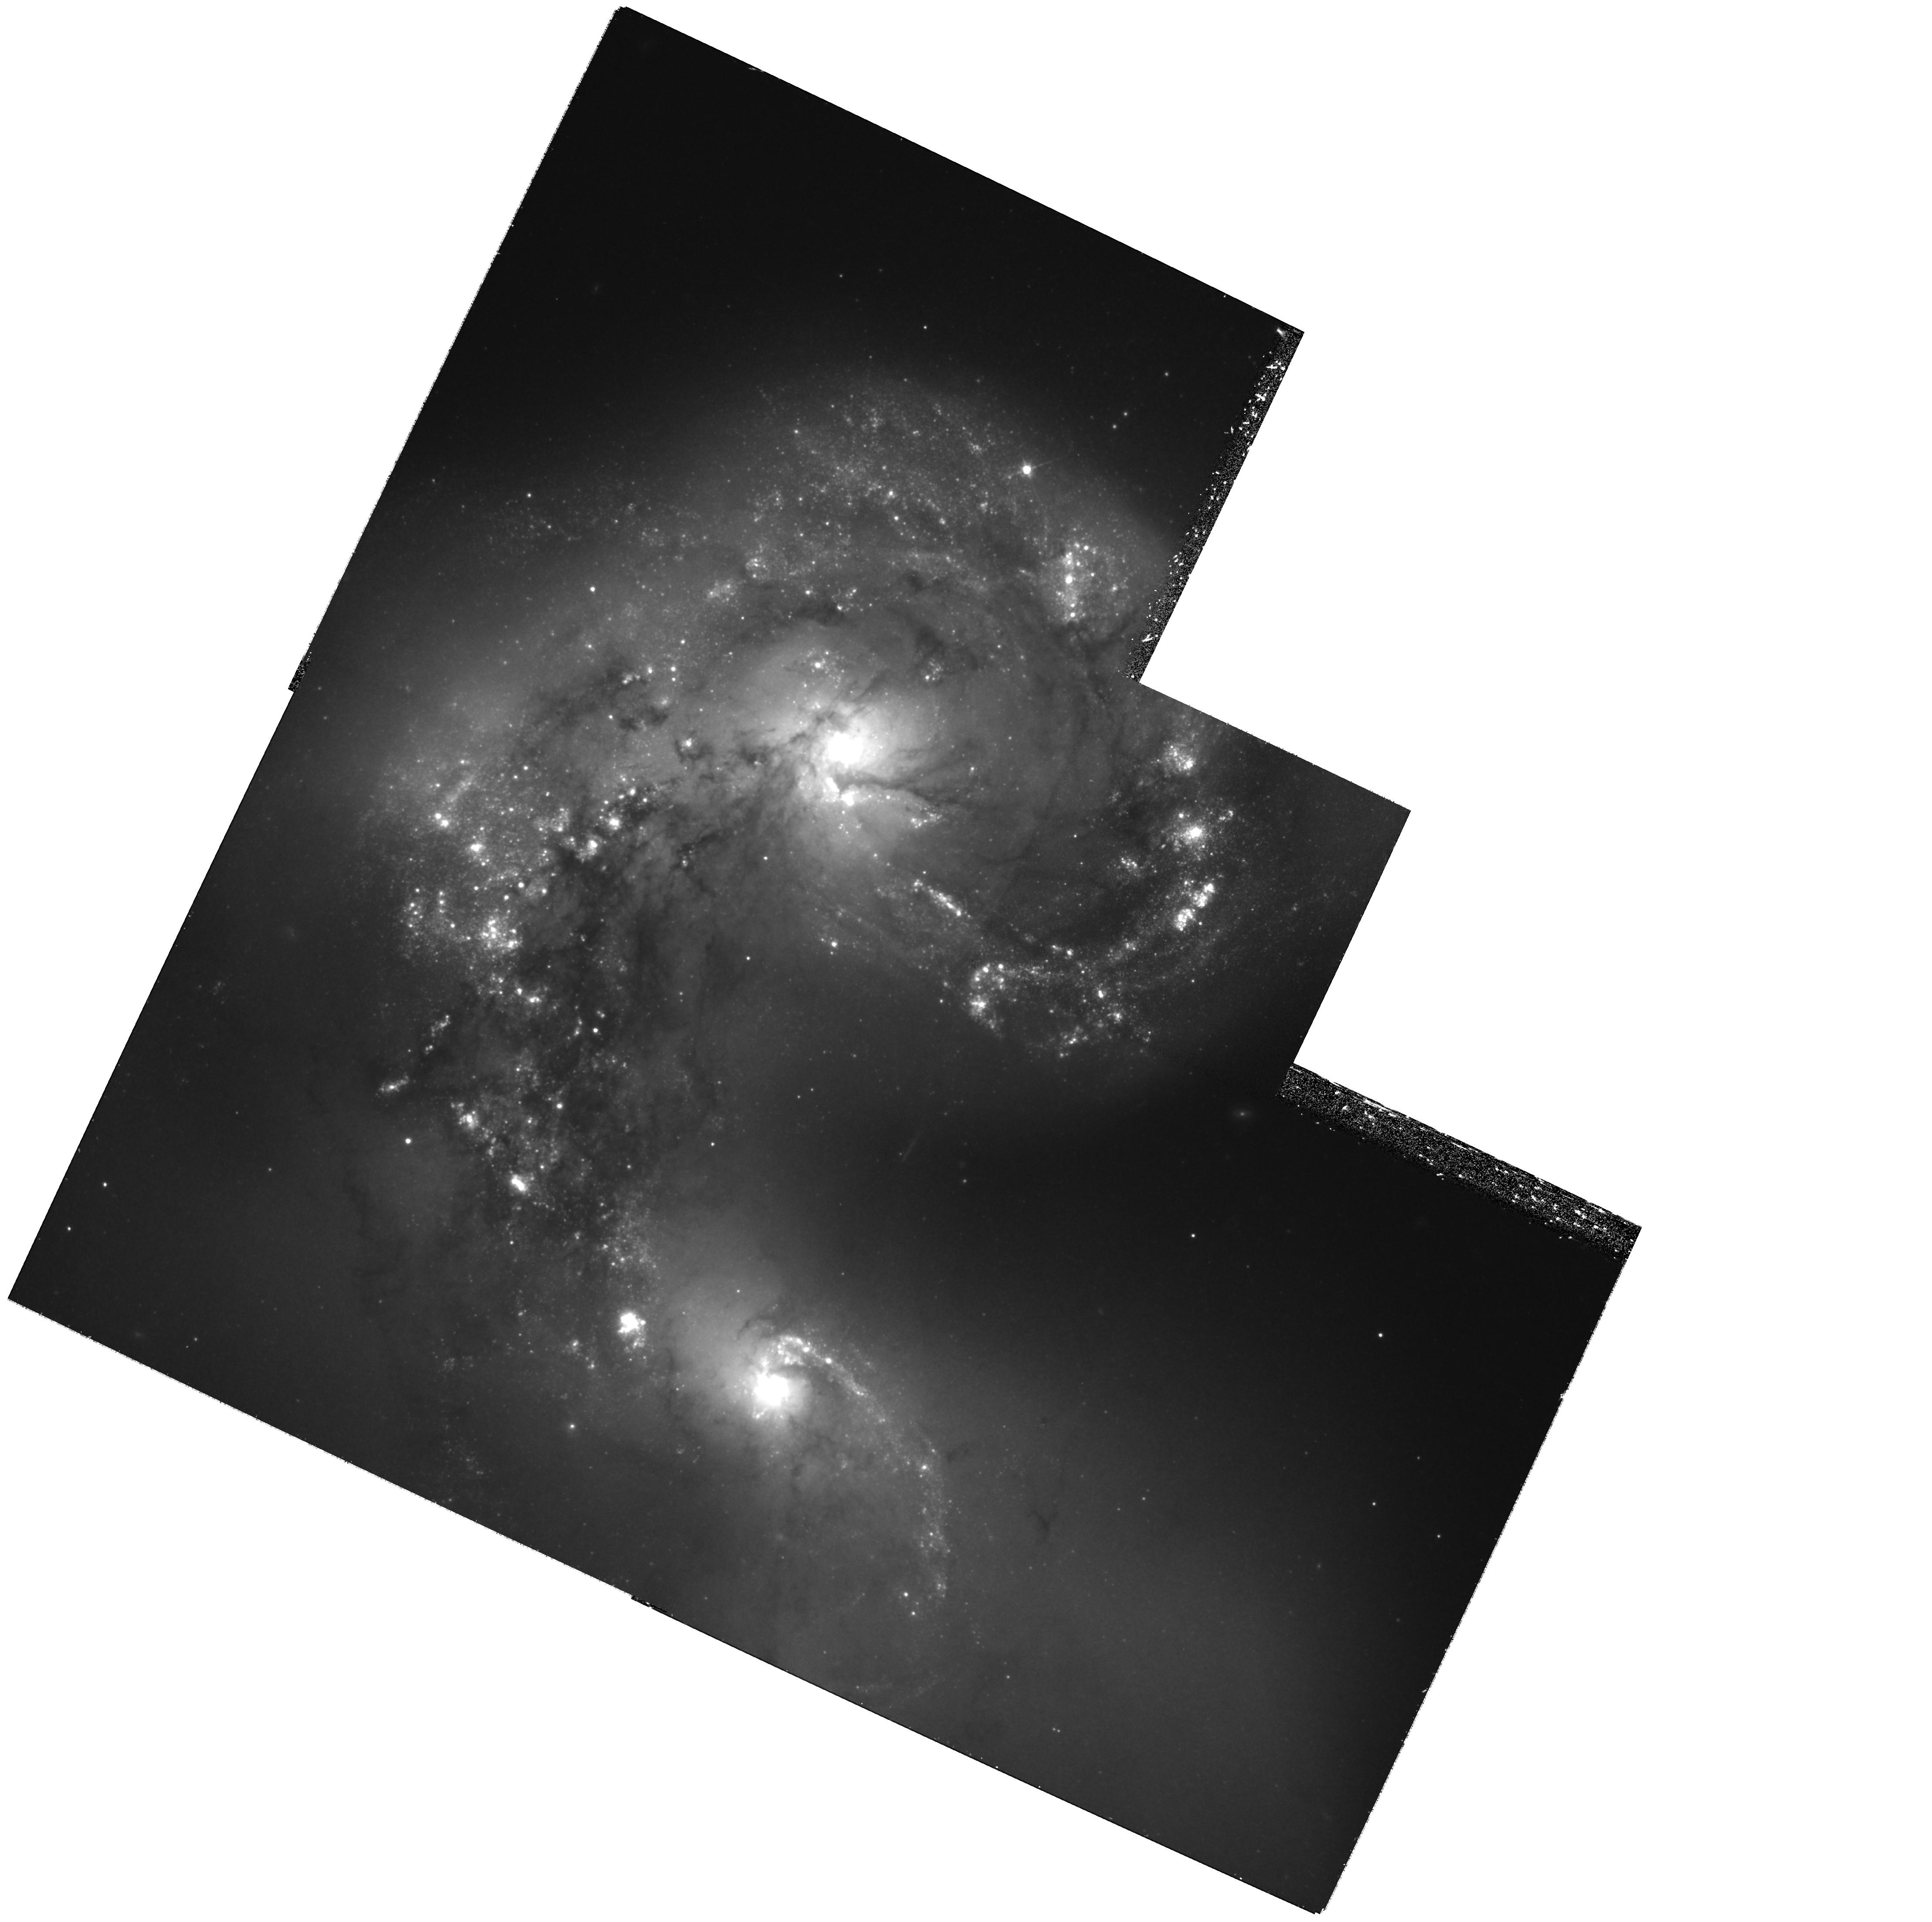
Target: ANTENNAE
Instrument: WFPC2/PC
Filter: F814W
Exposure: 1.2 h
Observation ID: hst_11962_04_wfpc2_pc_f814w_ub9o04

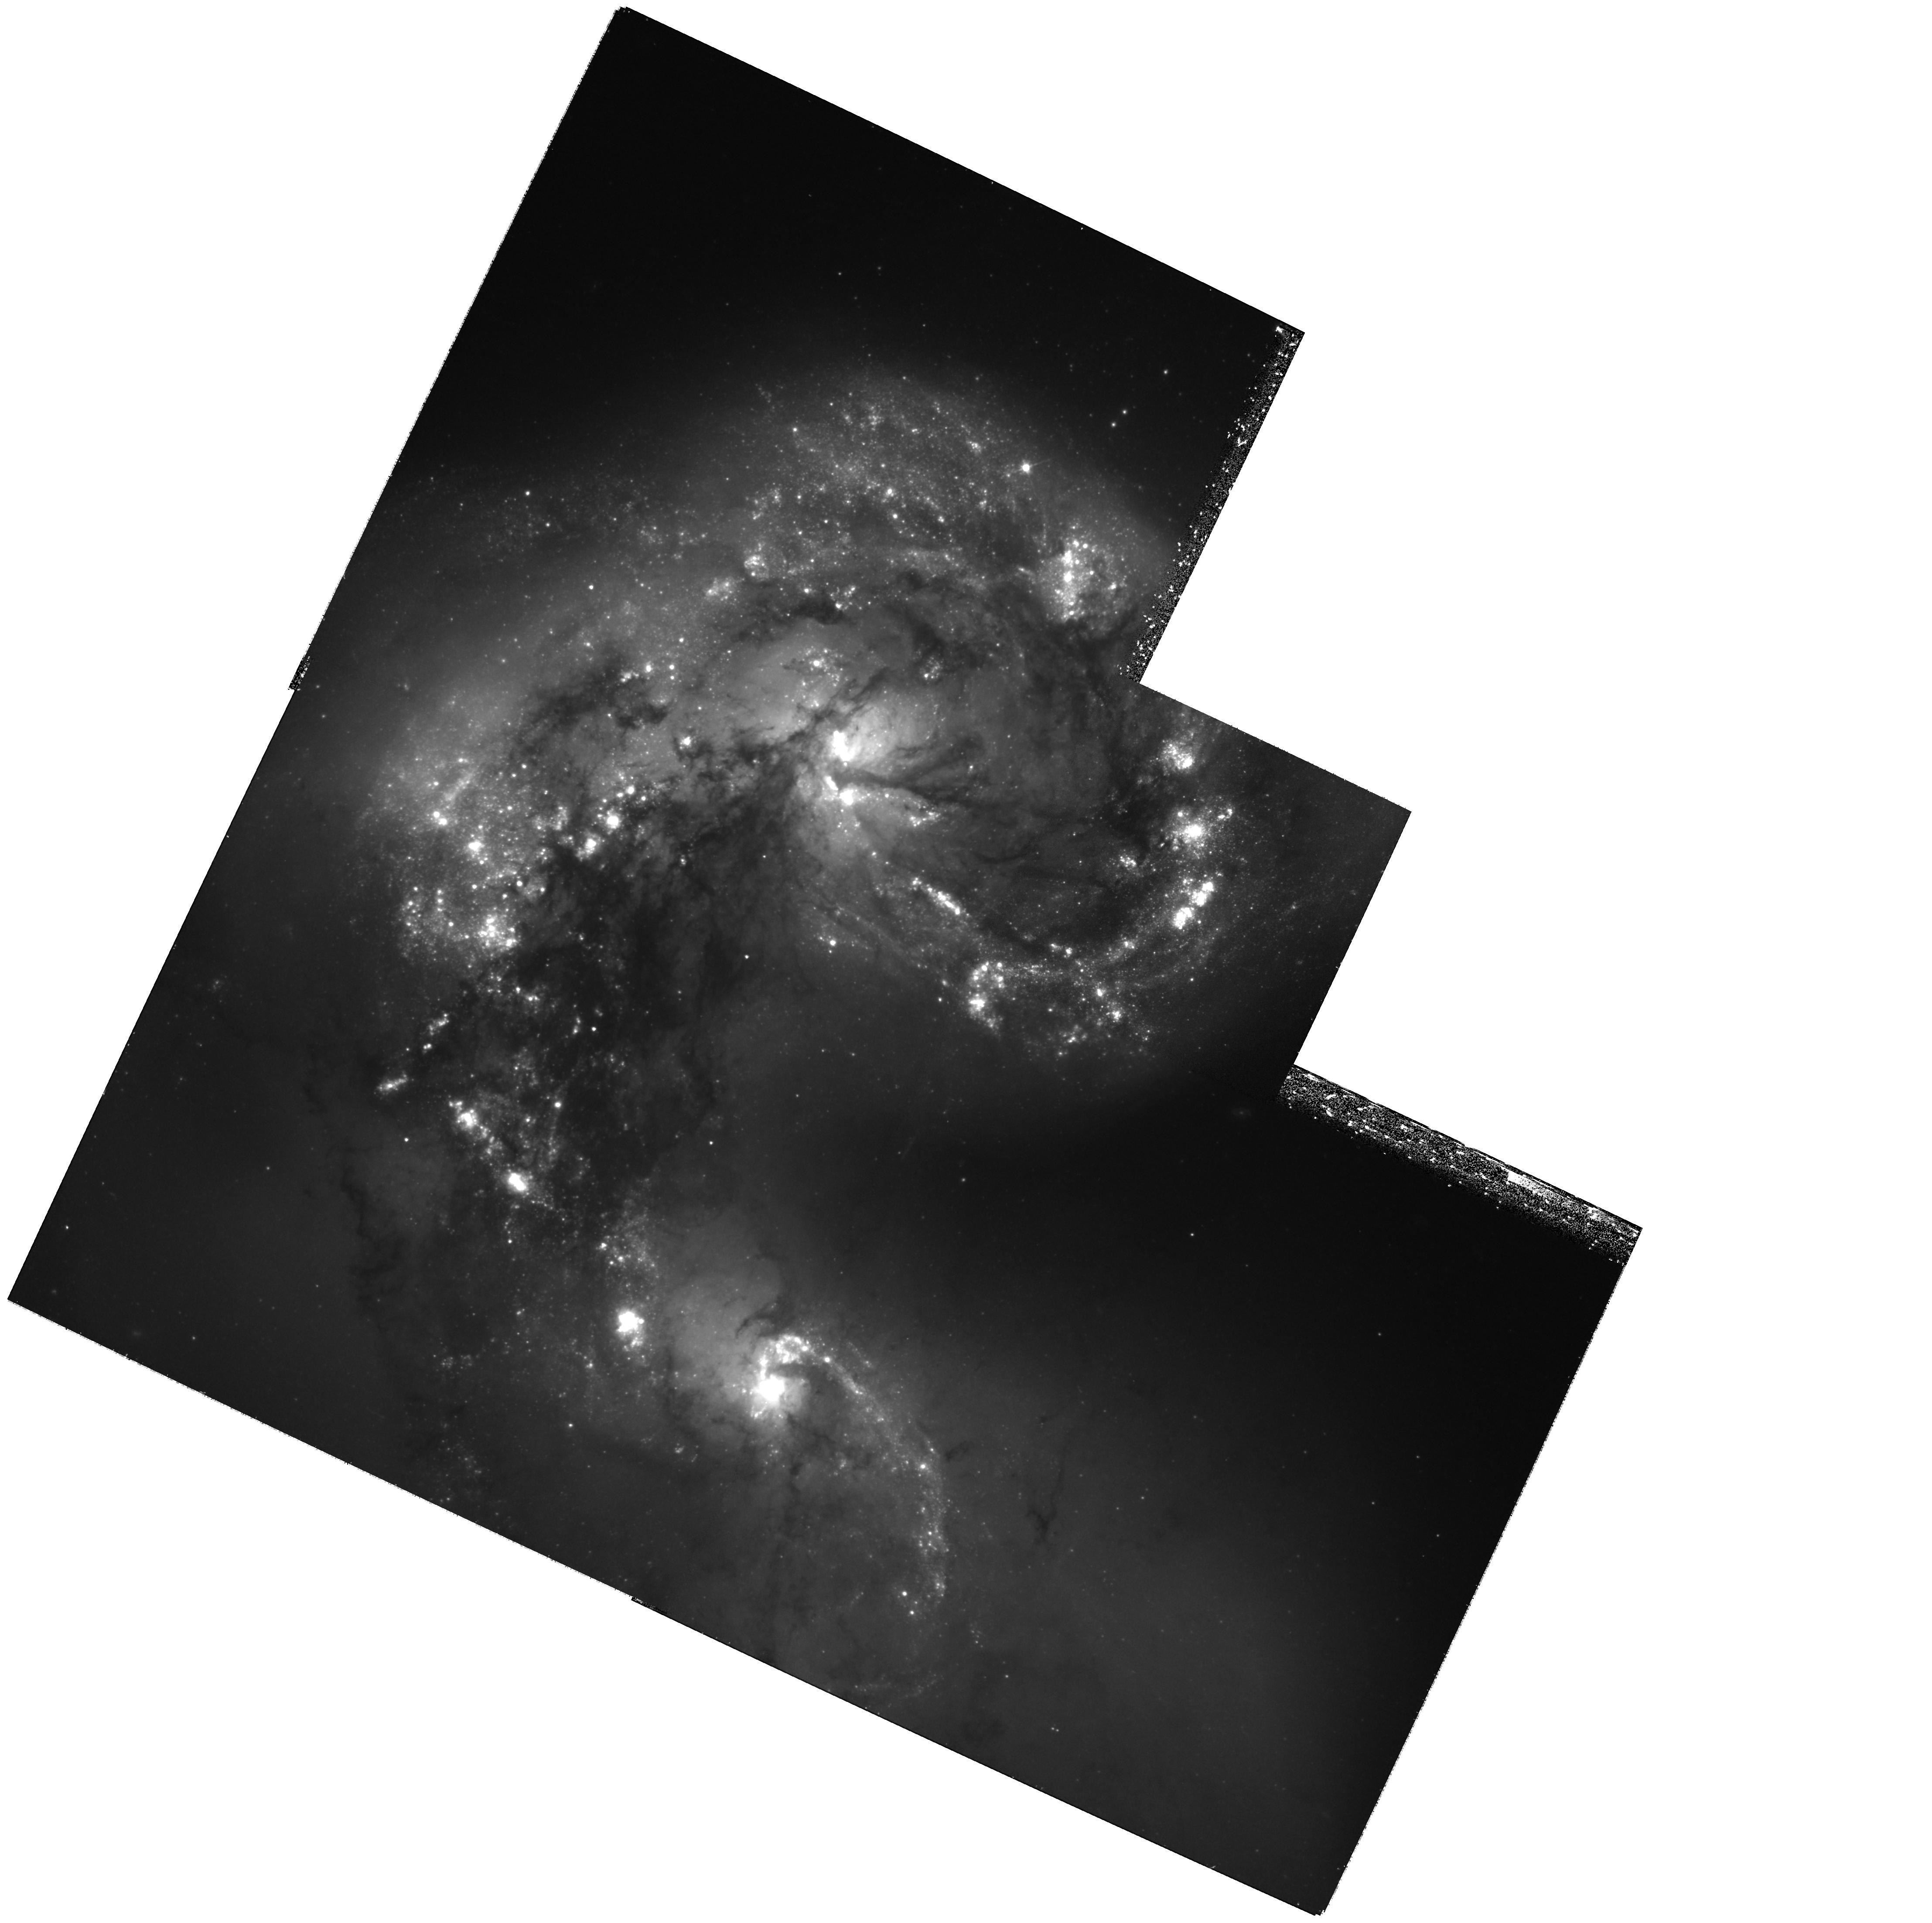
Target: ANTENNAE
Instrument: WFPC2/PC
Filter: F555W
Exposure: 1.2 h
Observation ID: hst_11962_09_wfpc2_pc_f555w_ub9o09

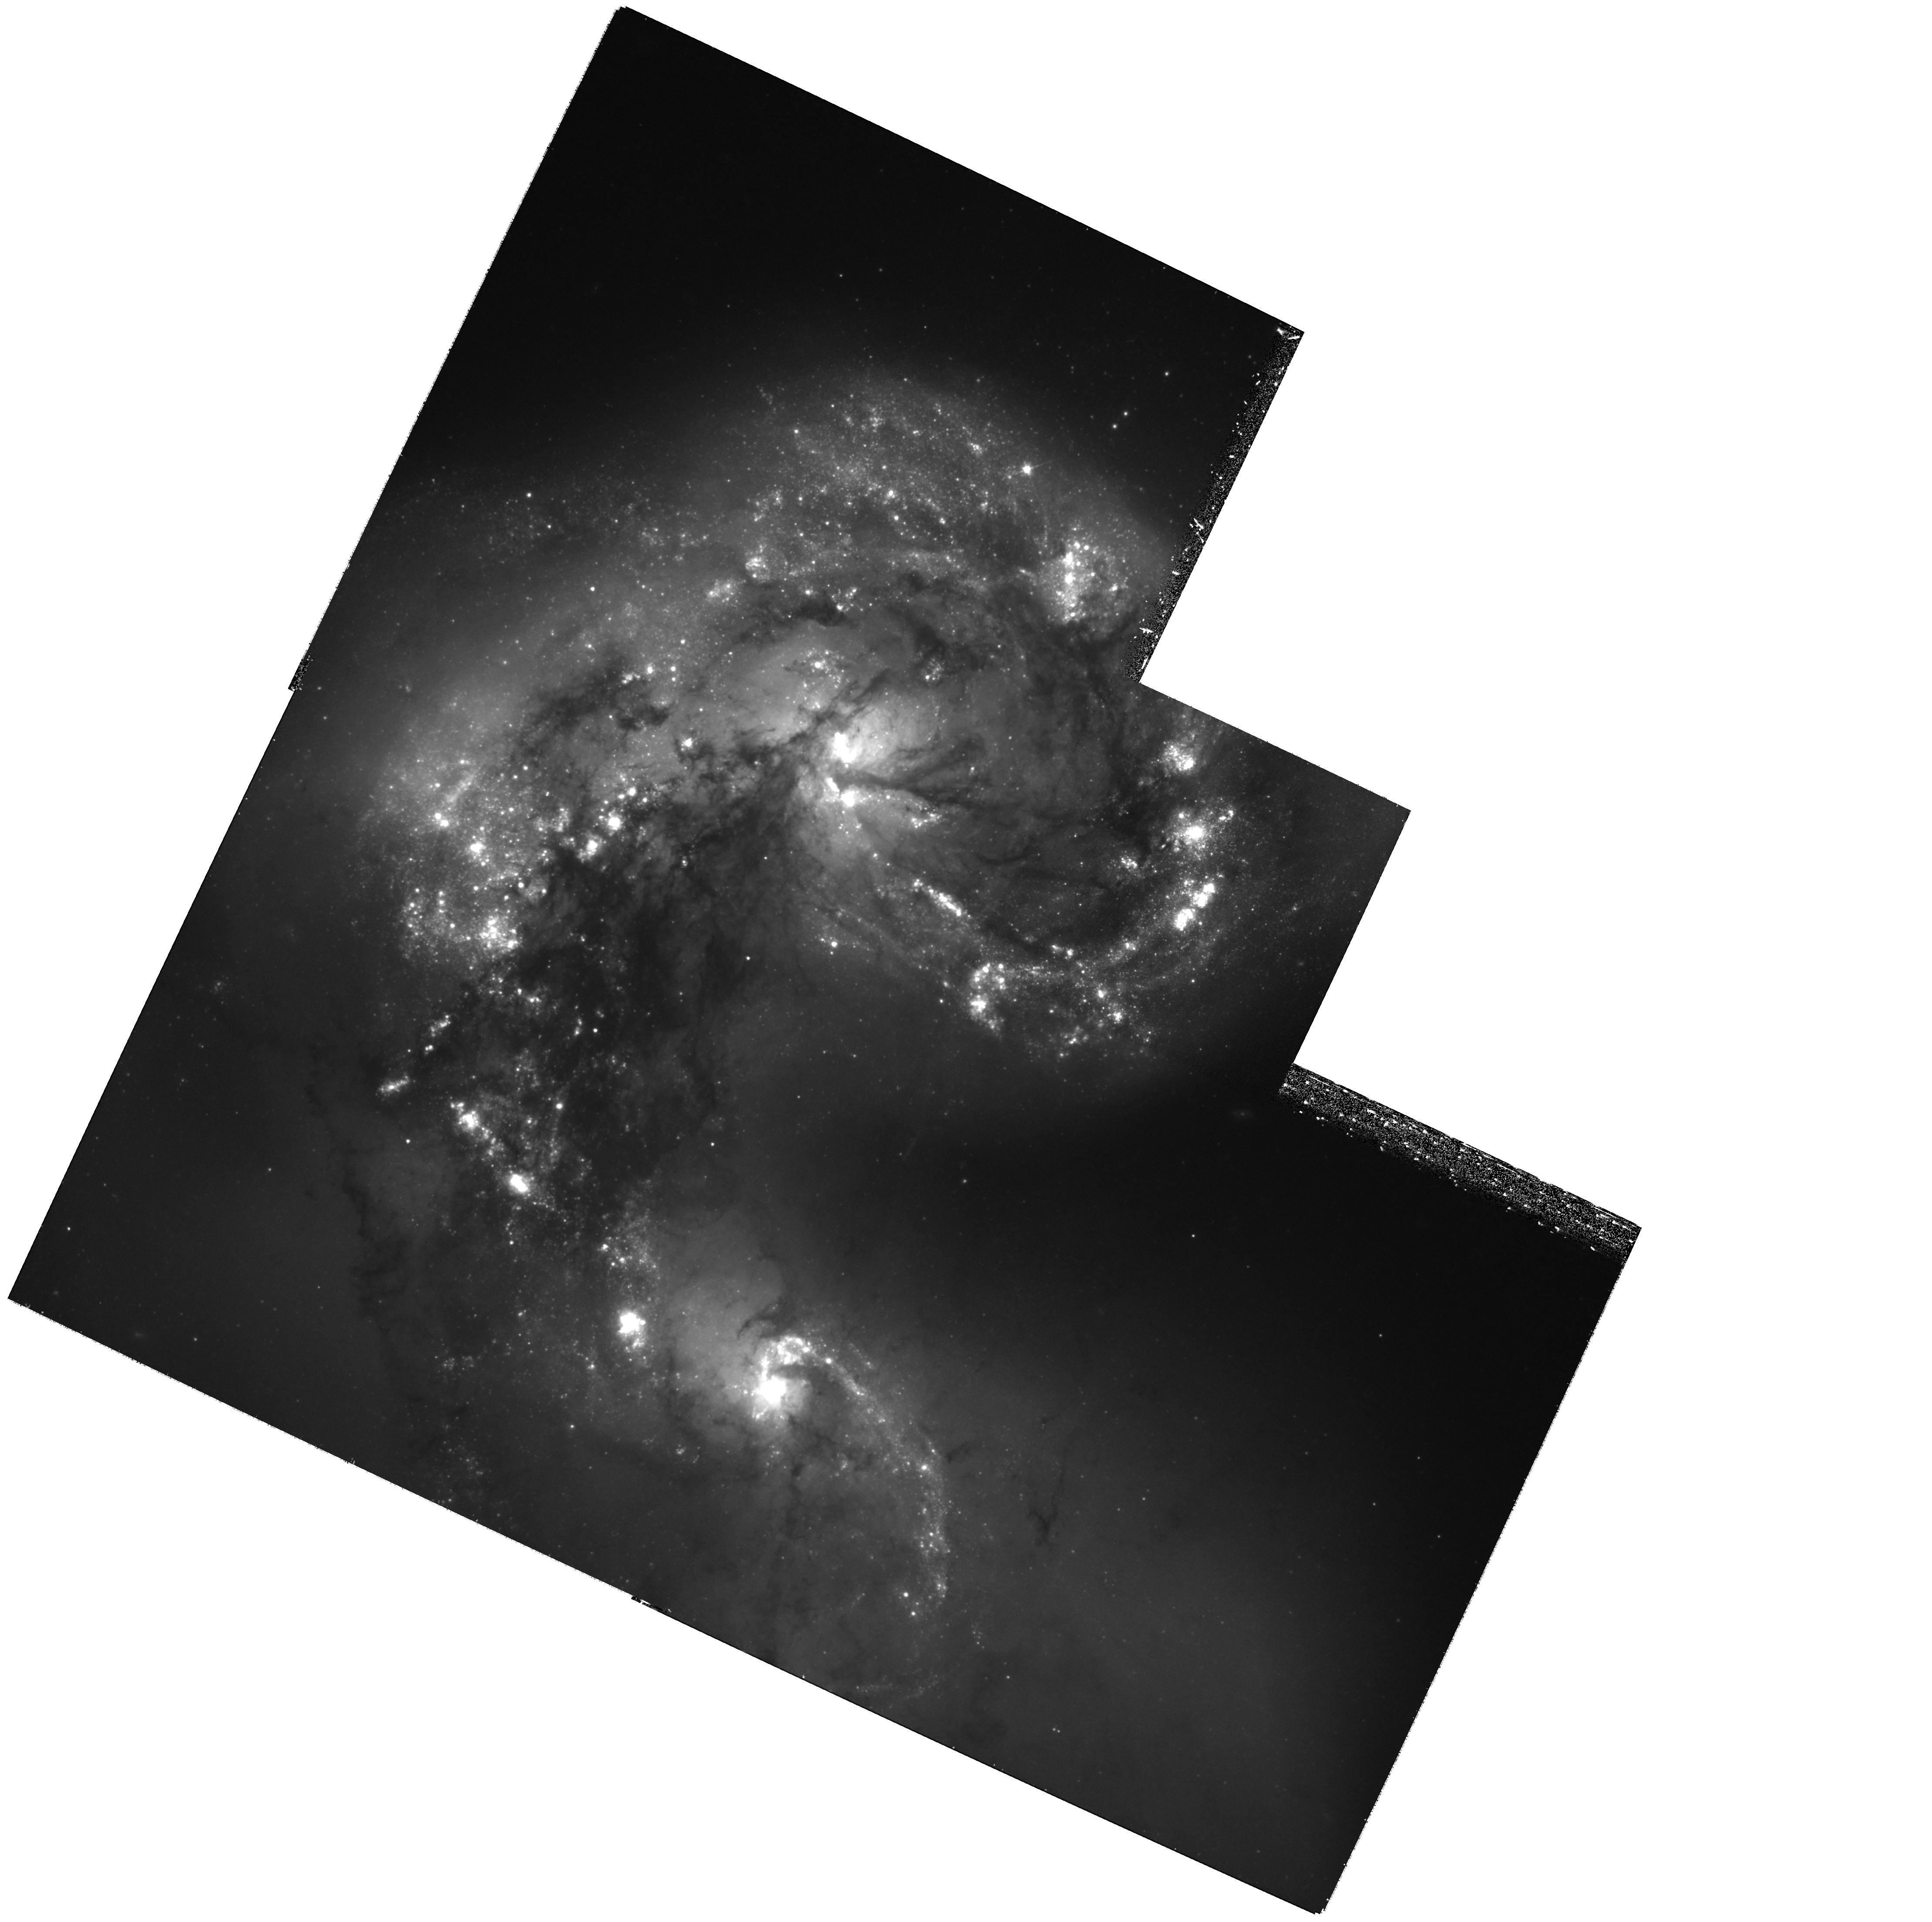
Target: ANTENNAE
Instrument: WFPC2/PC
Filter: F555W
Exposure: 1.2 h
Observation ID: hst_11962_04_wfpc2_pc_f555w_ub9o04

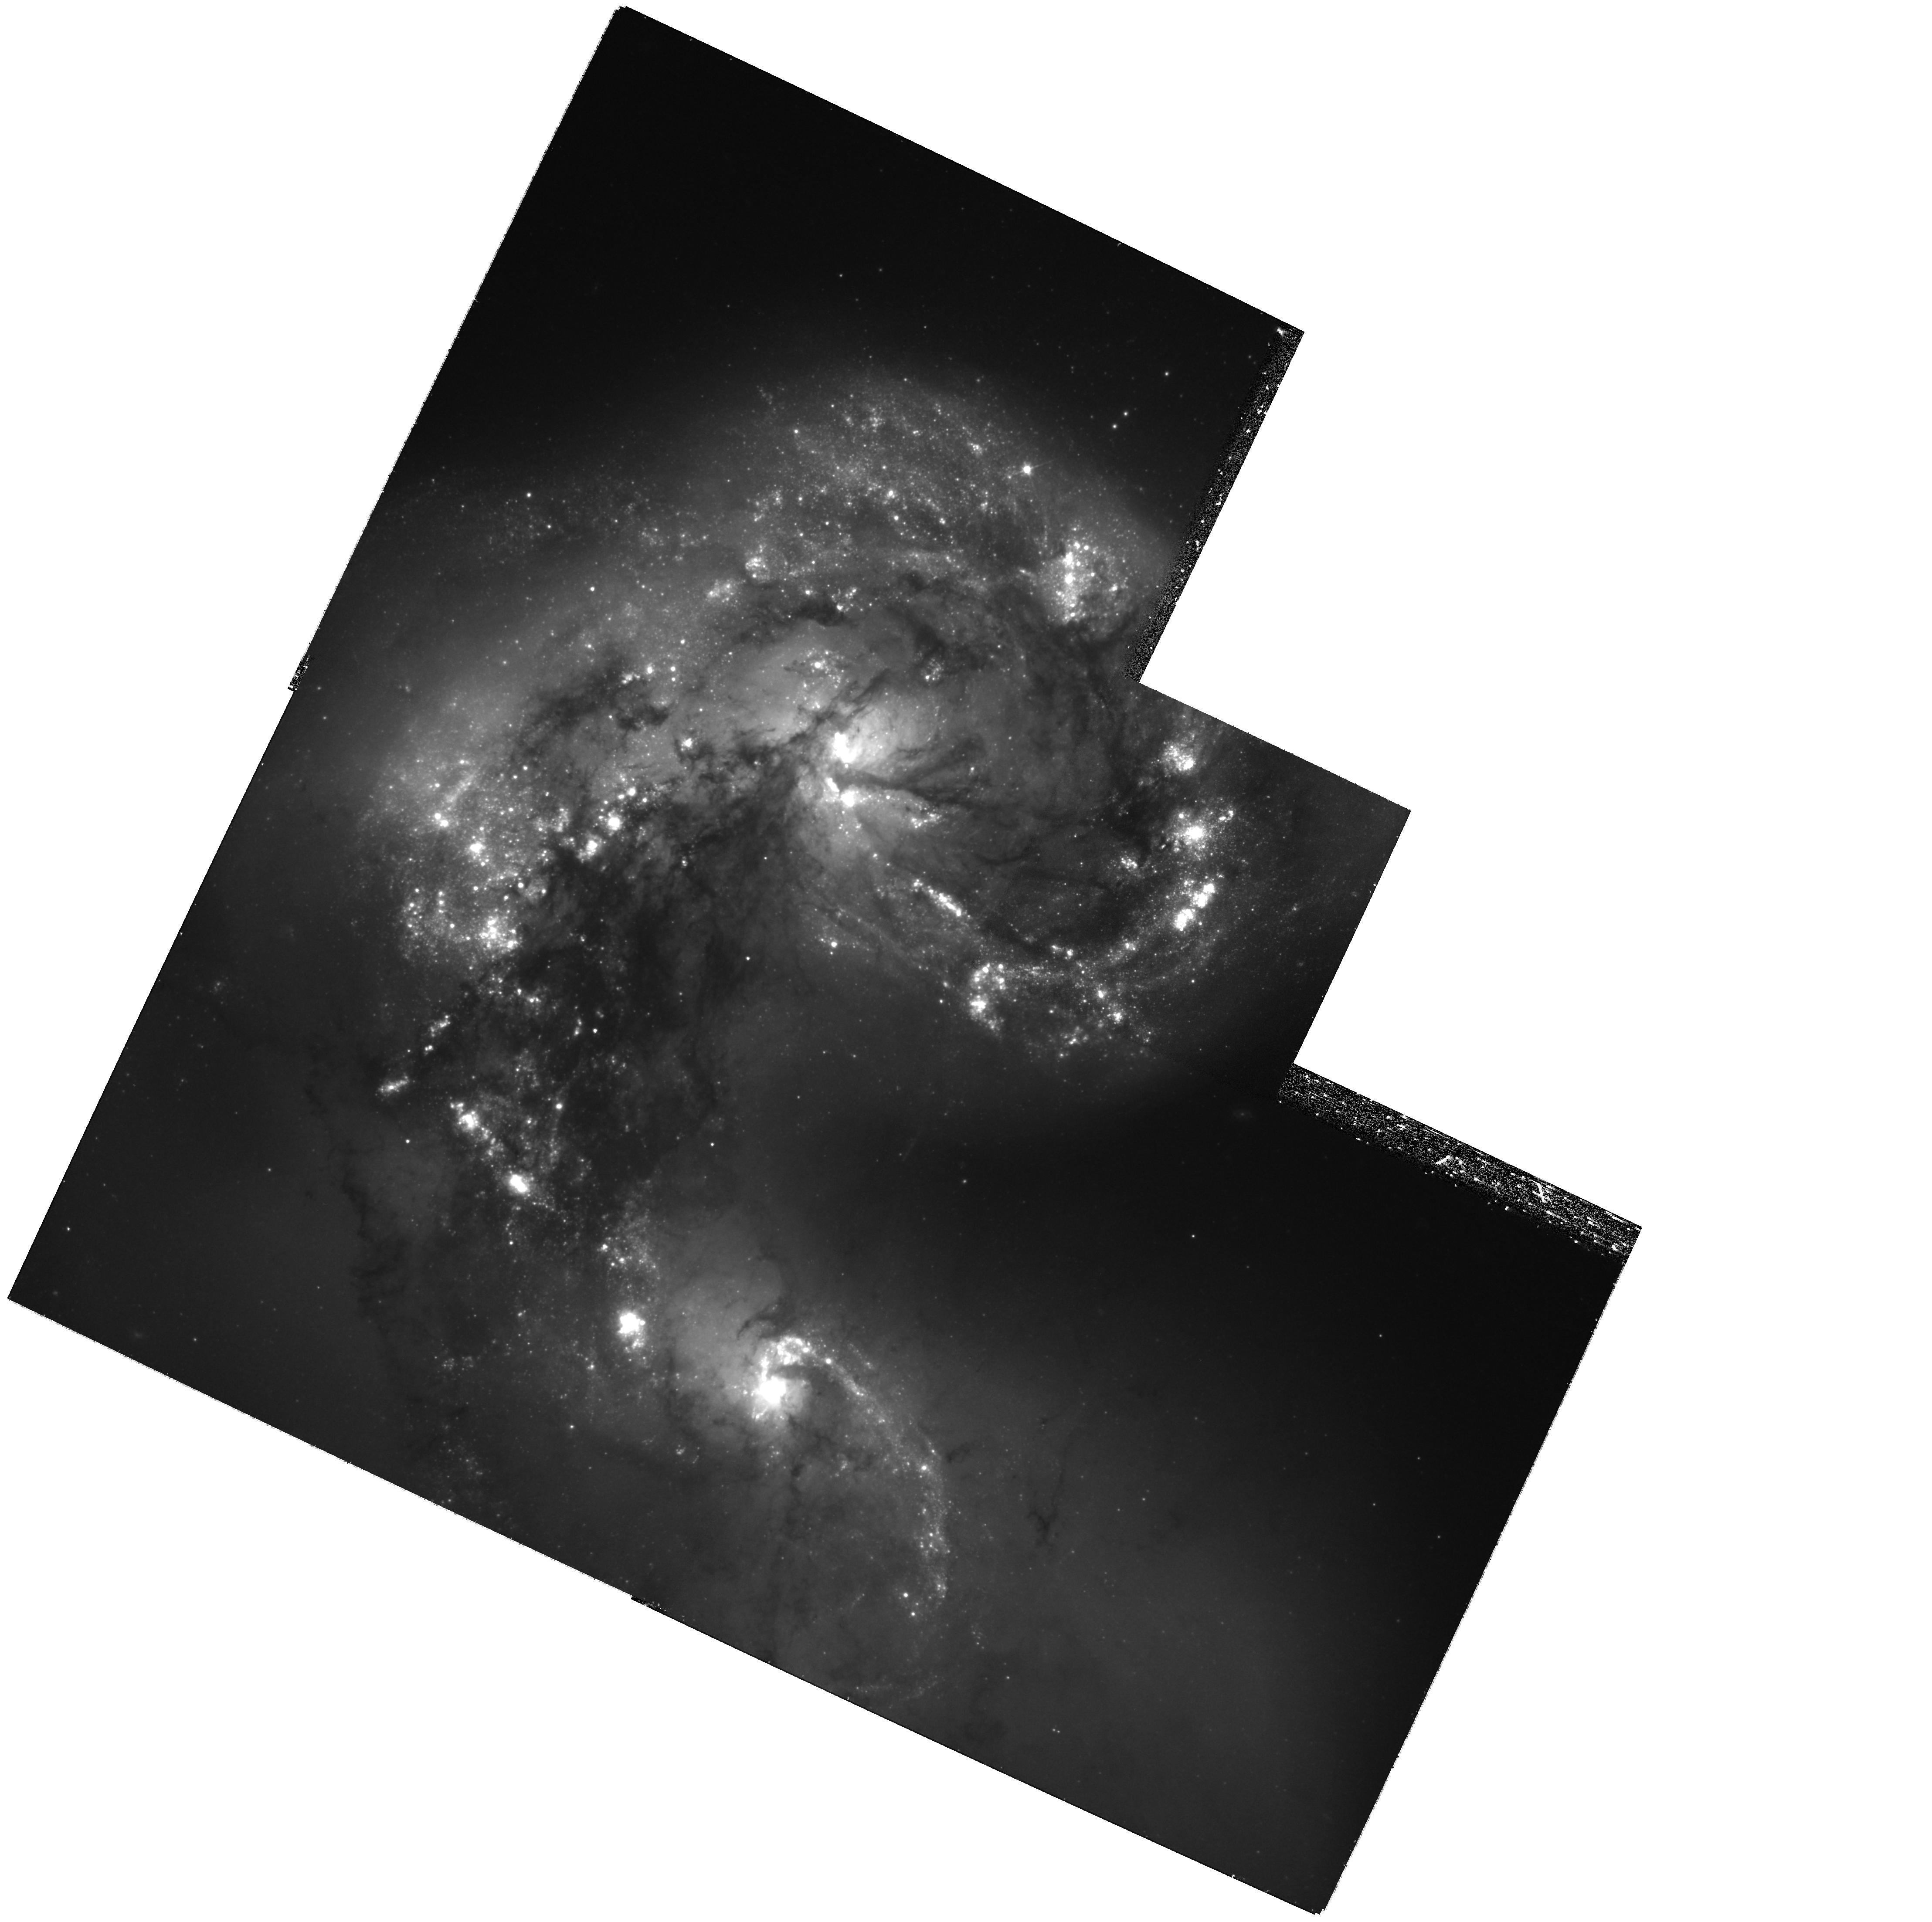
Target: ANTENNAE
Instrument: WFPC2/PC
Filter: F555W
Exposure: 1.2 h
Observation ID: hst_11962_07_wfpc2_pc_f555w_ub9o07

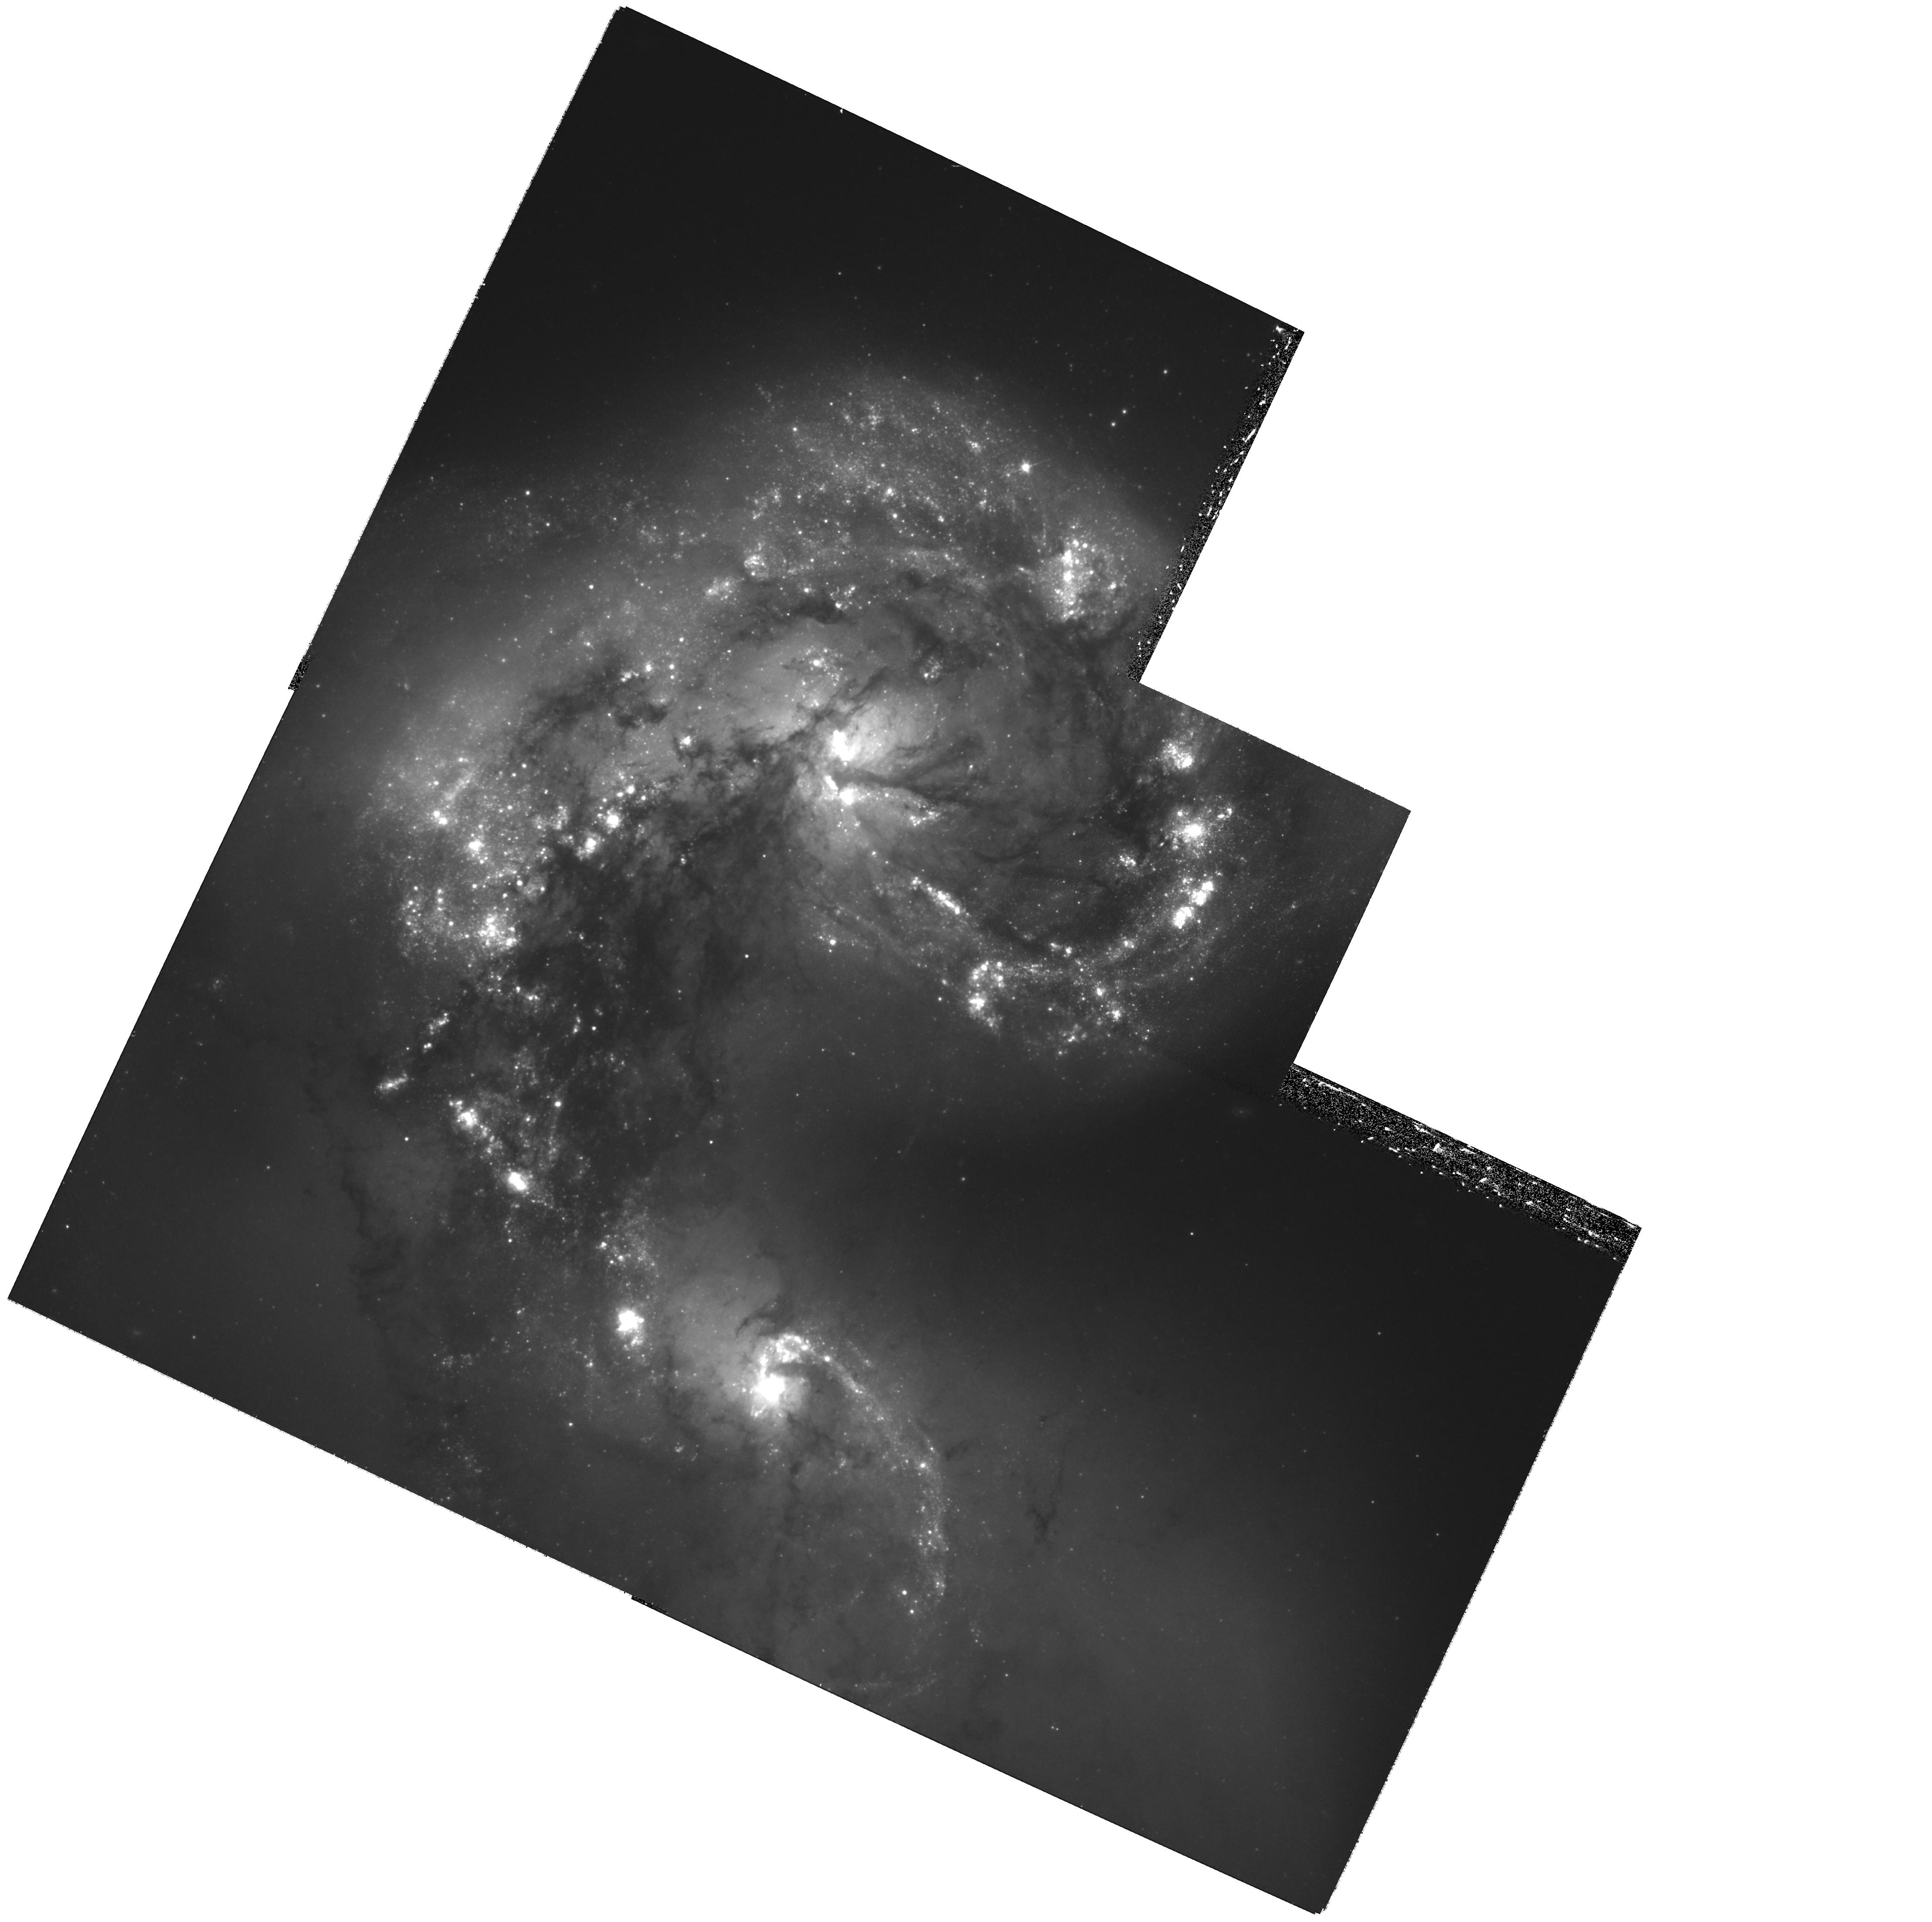
Target: ANTENNAE
Instrument: WFPC2/PC
Filter: F555W
Exposure: 1.2 h
Observation ID: hst_11962_10_wfpc2_pc_f555w_ub9o10

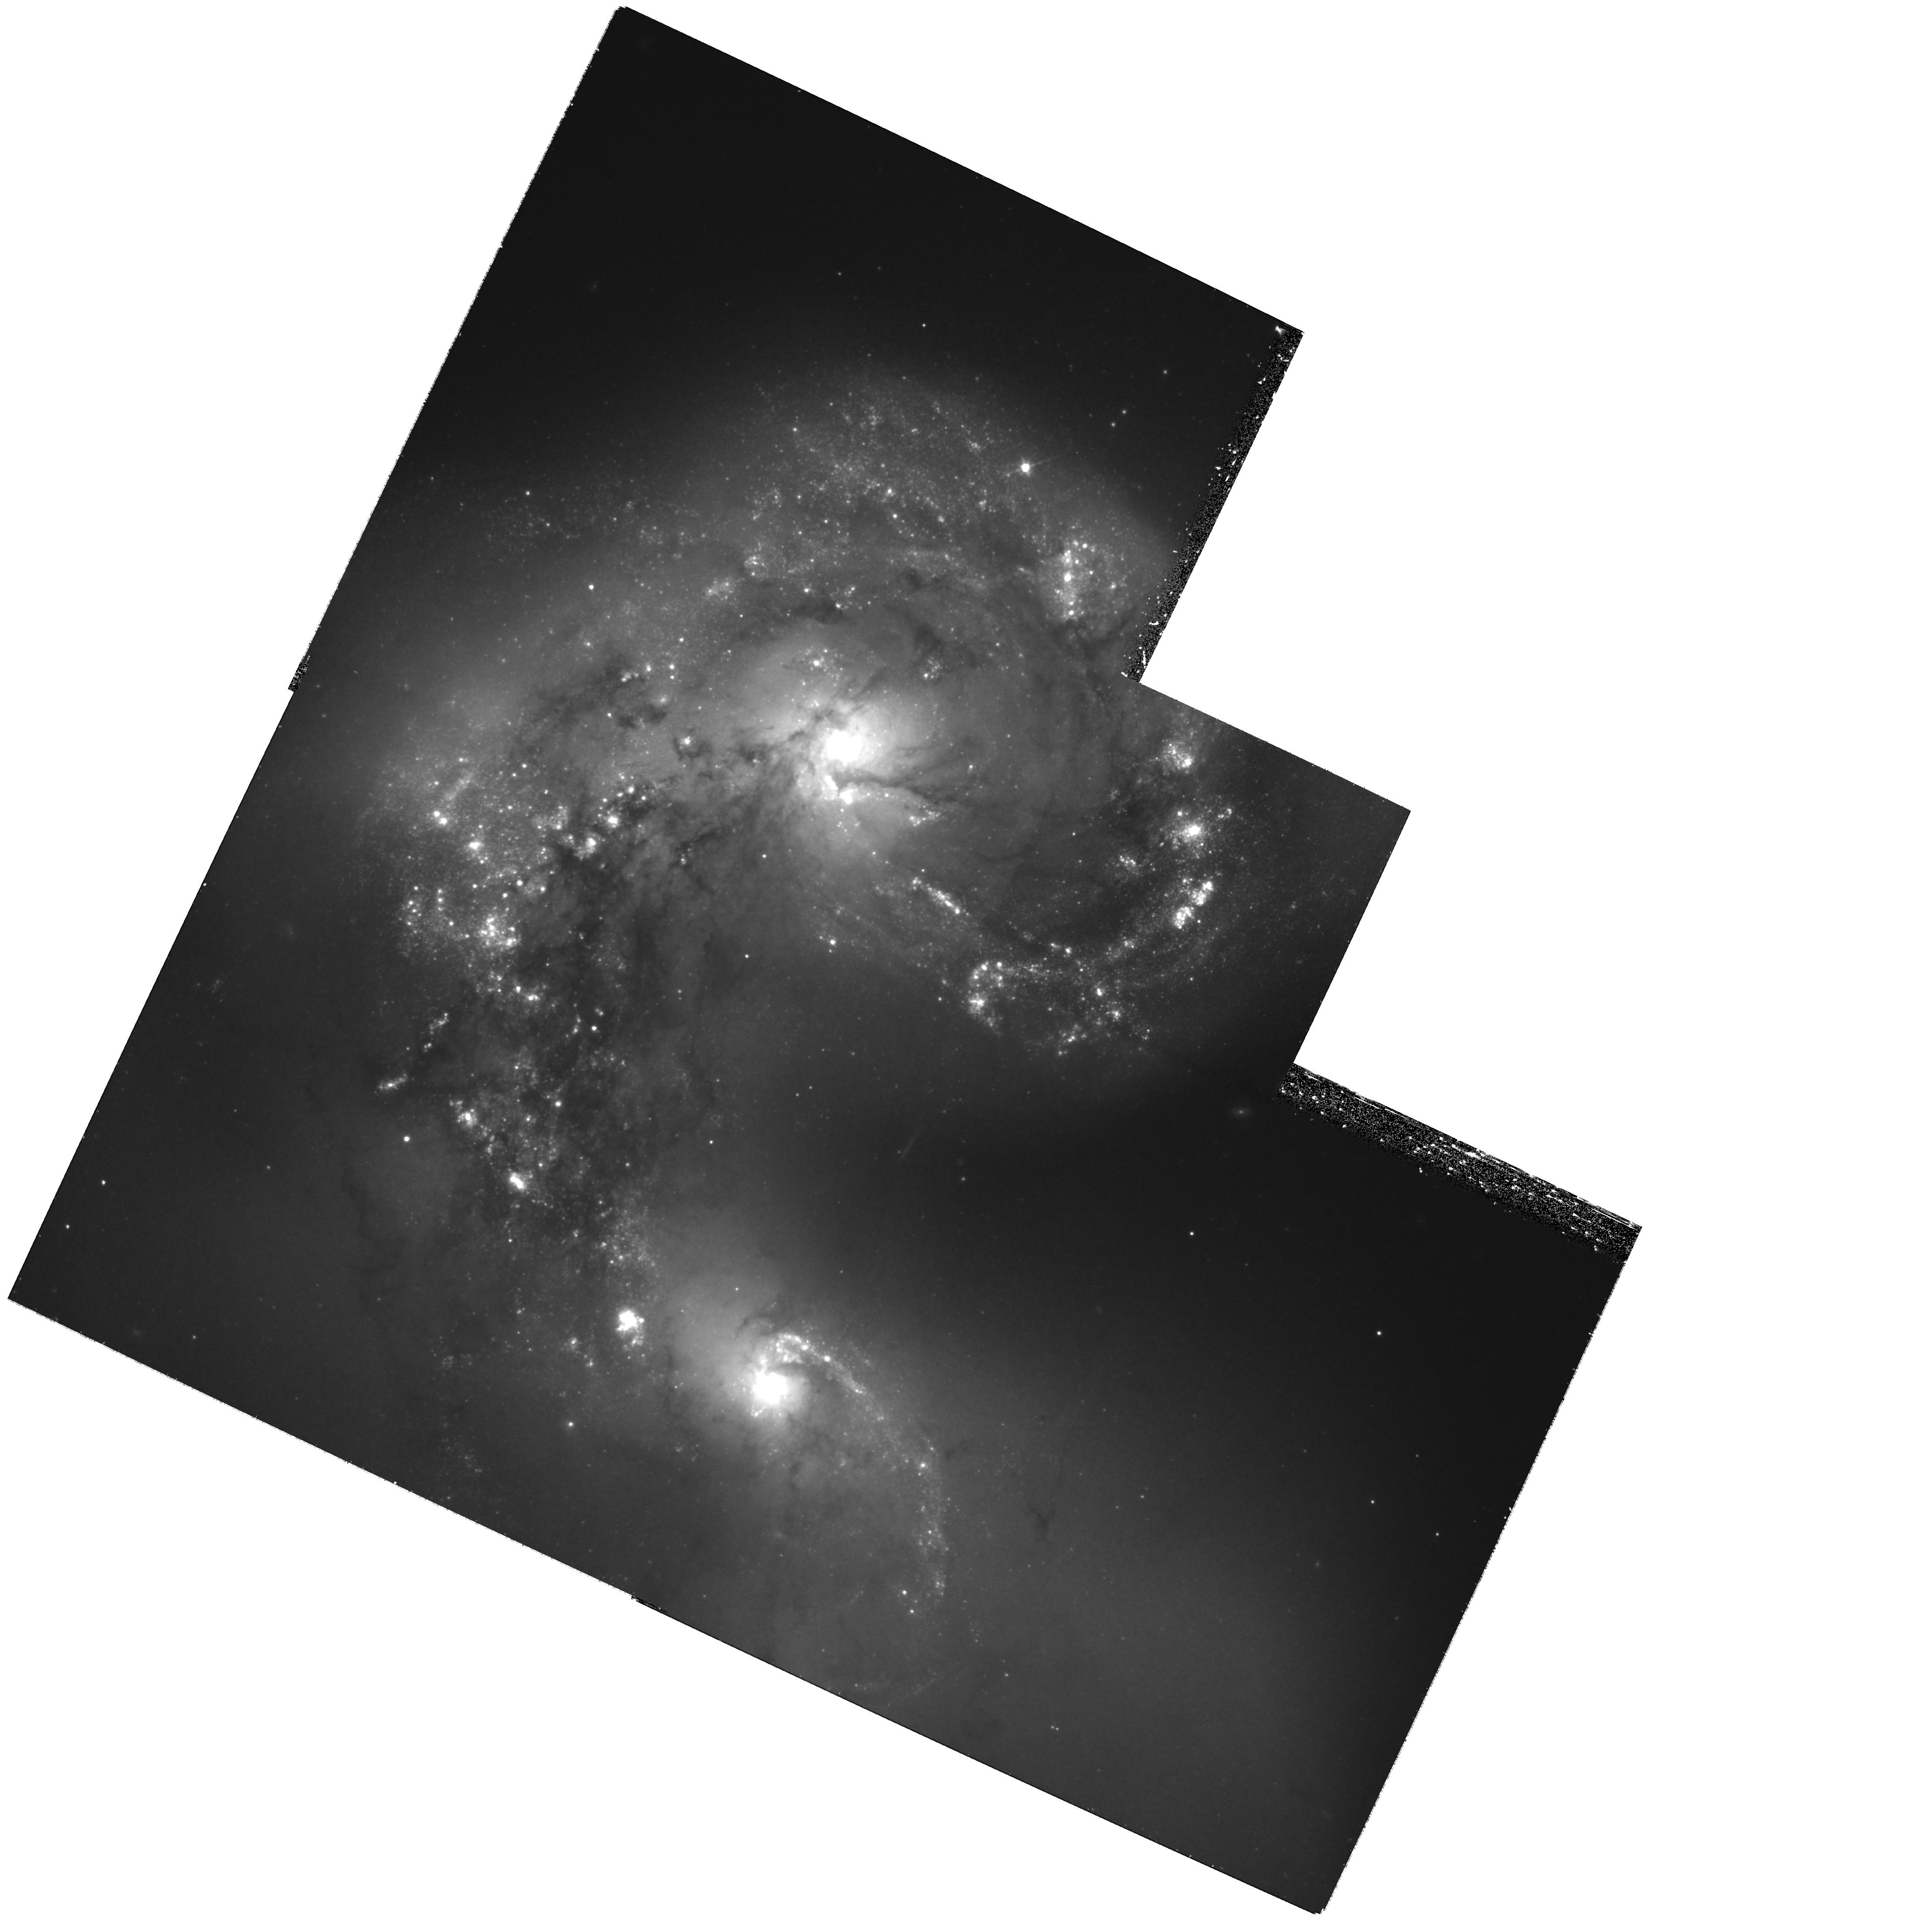
Target: ANTENNAE
Instrument: WFPC2/PC
Filter: F814W
Exposure: 1.2 h
Observation ID: hst_11962_10_wfpc2_pc_f814w_ub9o10

A New Supernova in the Antennae; Narrowing in on the Hubble Constant and Dark Energy (PI: Riess, Adam)

A measurement of the Hubble constant to a precision of a few percent would be a powerful aid to the investigation of the nature of dark energy and a potent "end-to-end" test of the present cosmological model. In Cycle 15 we constructed a new, streamlined distance ladder utilizing high-quality type Ia supernova data and observations of Cepheids with HST in the near-IR to minimize the dominant sources of systematic uncertainty in past measurements of the Hubble constant and reduce its total uncertainty to a little under 5%. Here we propose to exploit this new route with a rare opportunity to begin reducing the remaining uncertainty. SN 2007sr in the Antennae (NGC 4038/9) is the rare SN Ia which is suitable for increasing the precision of small calibration sample of SNe Ia. Even rarer is that it is close enough that it's Cepheids are within range of observing with WFPC2 (and NICMOS, should it return to life). But we need to act fast as the window of long visibility and fixed orient runs from mid-early December 2008 to early March 2009. We request 34 orbits with WFPC2 to find the Cepheids in the SN host. We also request 16 orbits to observe the Cepheids we find with Camera 2, F160W if NICMOS becomes available by April 2009 . (If NICMOS does not return we would forgo these observations and ask the TTRB to let us make them with our own WFC3-IR allocation, though we much prefer the smaller pixel size of NIC2).